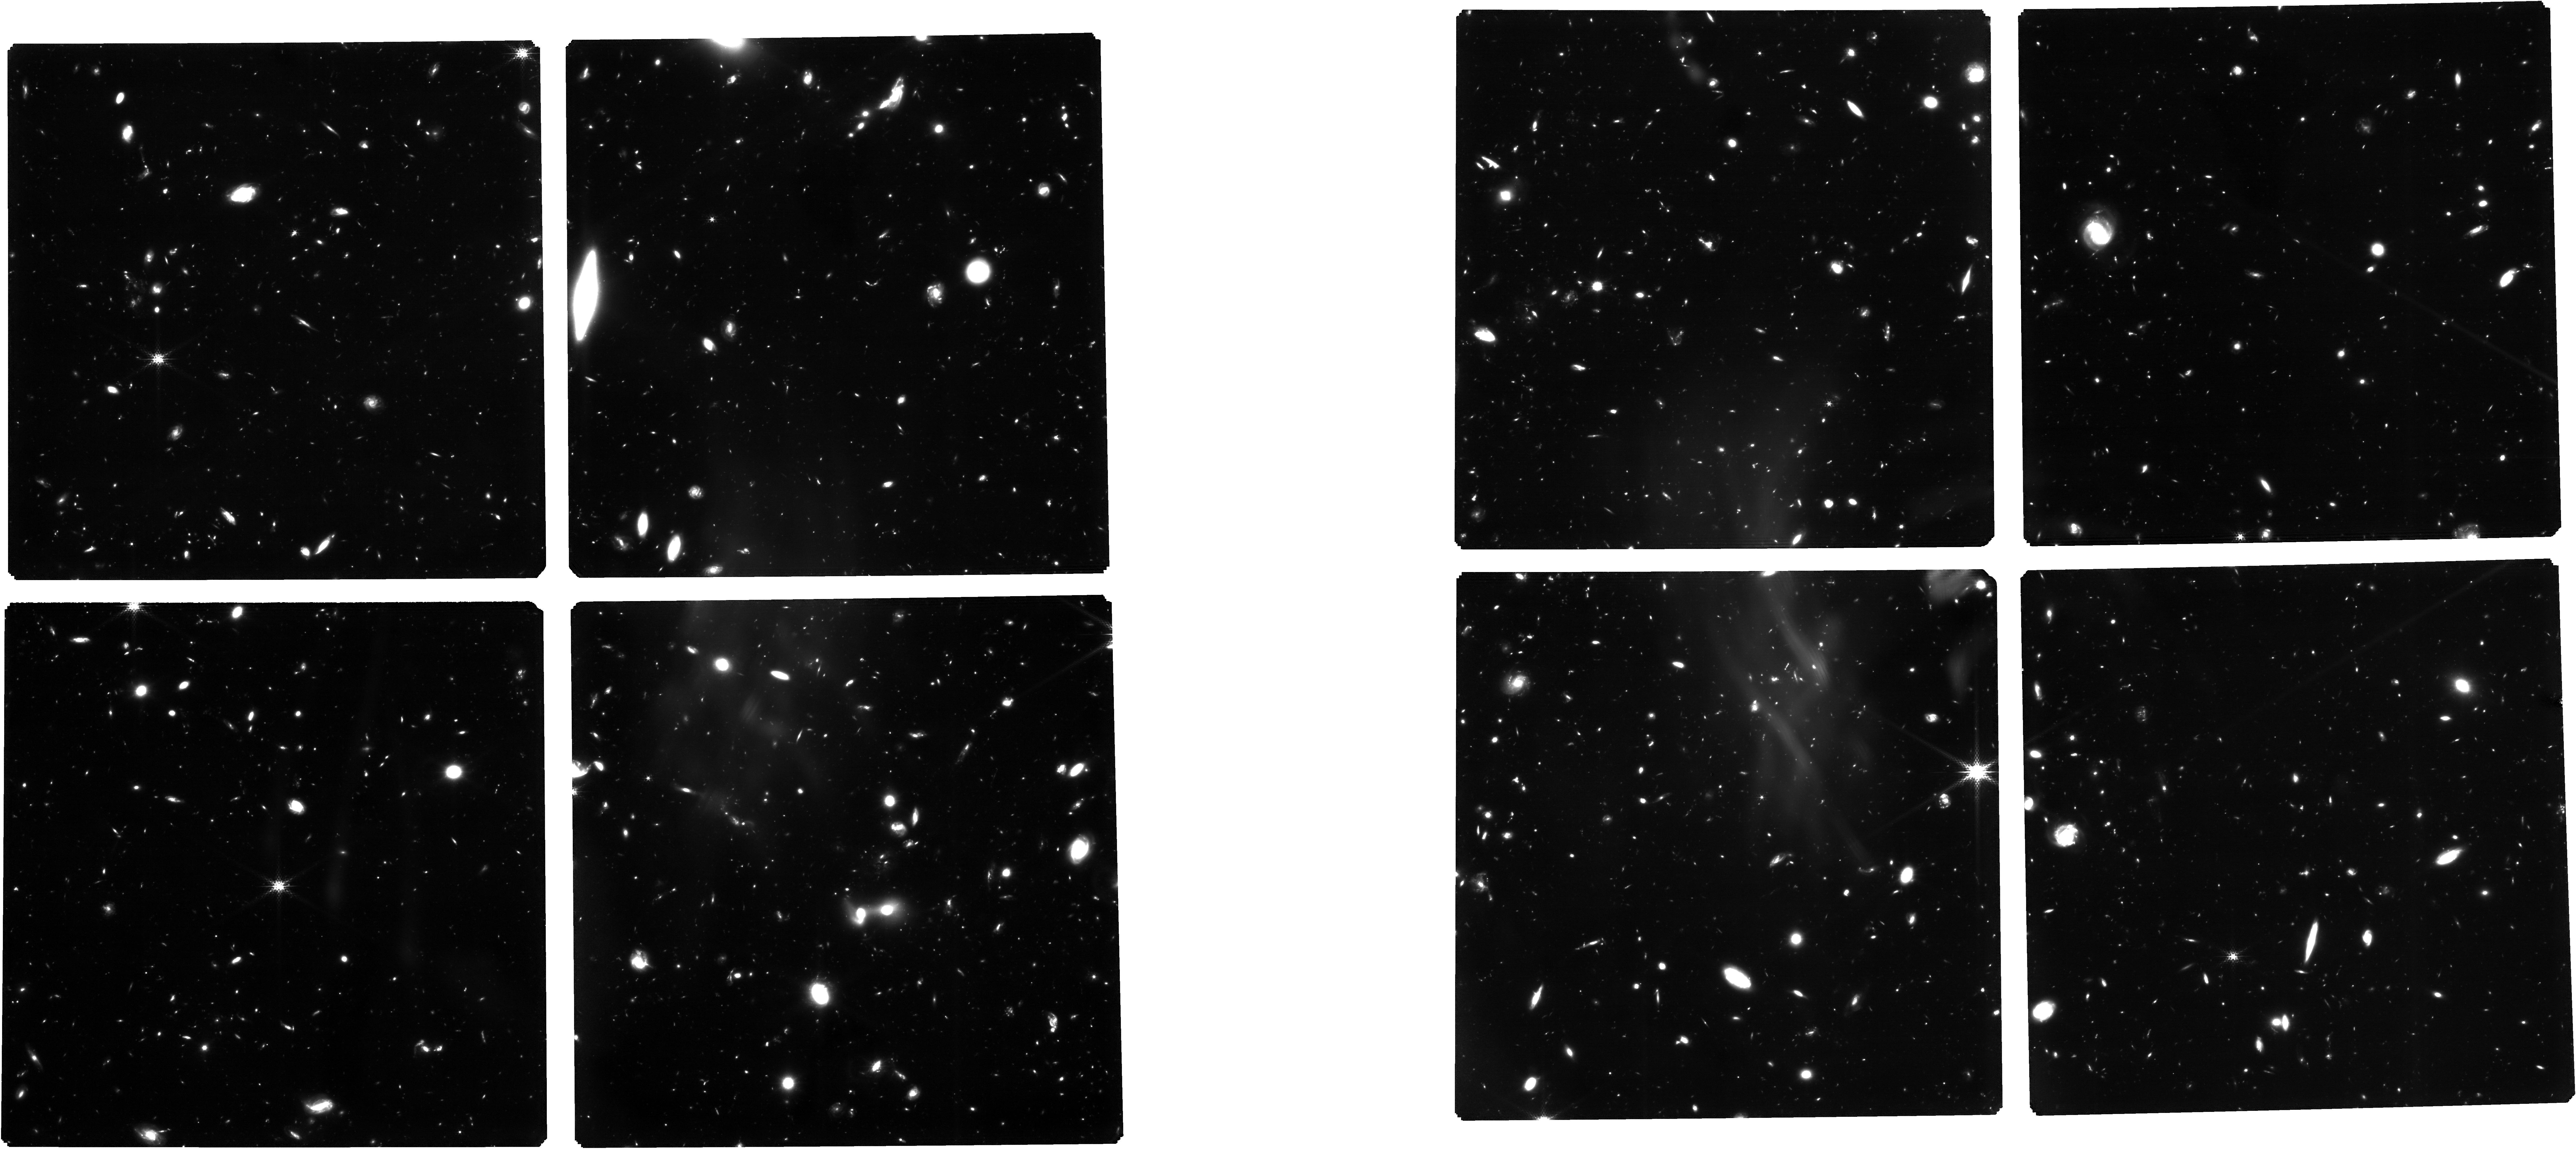
Target: 3215_deepjwst_trim2test1clean1. Instrument: NIRCAM. Filter: F182M. Exposure: 45.8 h. Observation ID: jw03215-o001_t001_nircam_clear-f182m

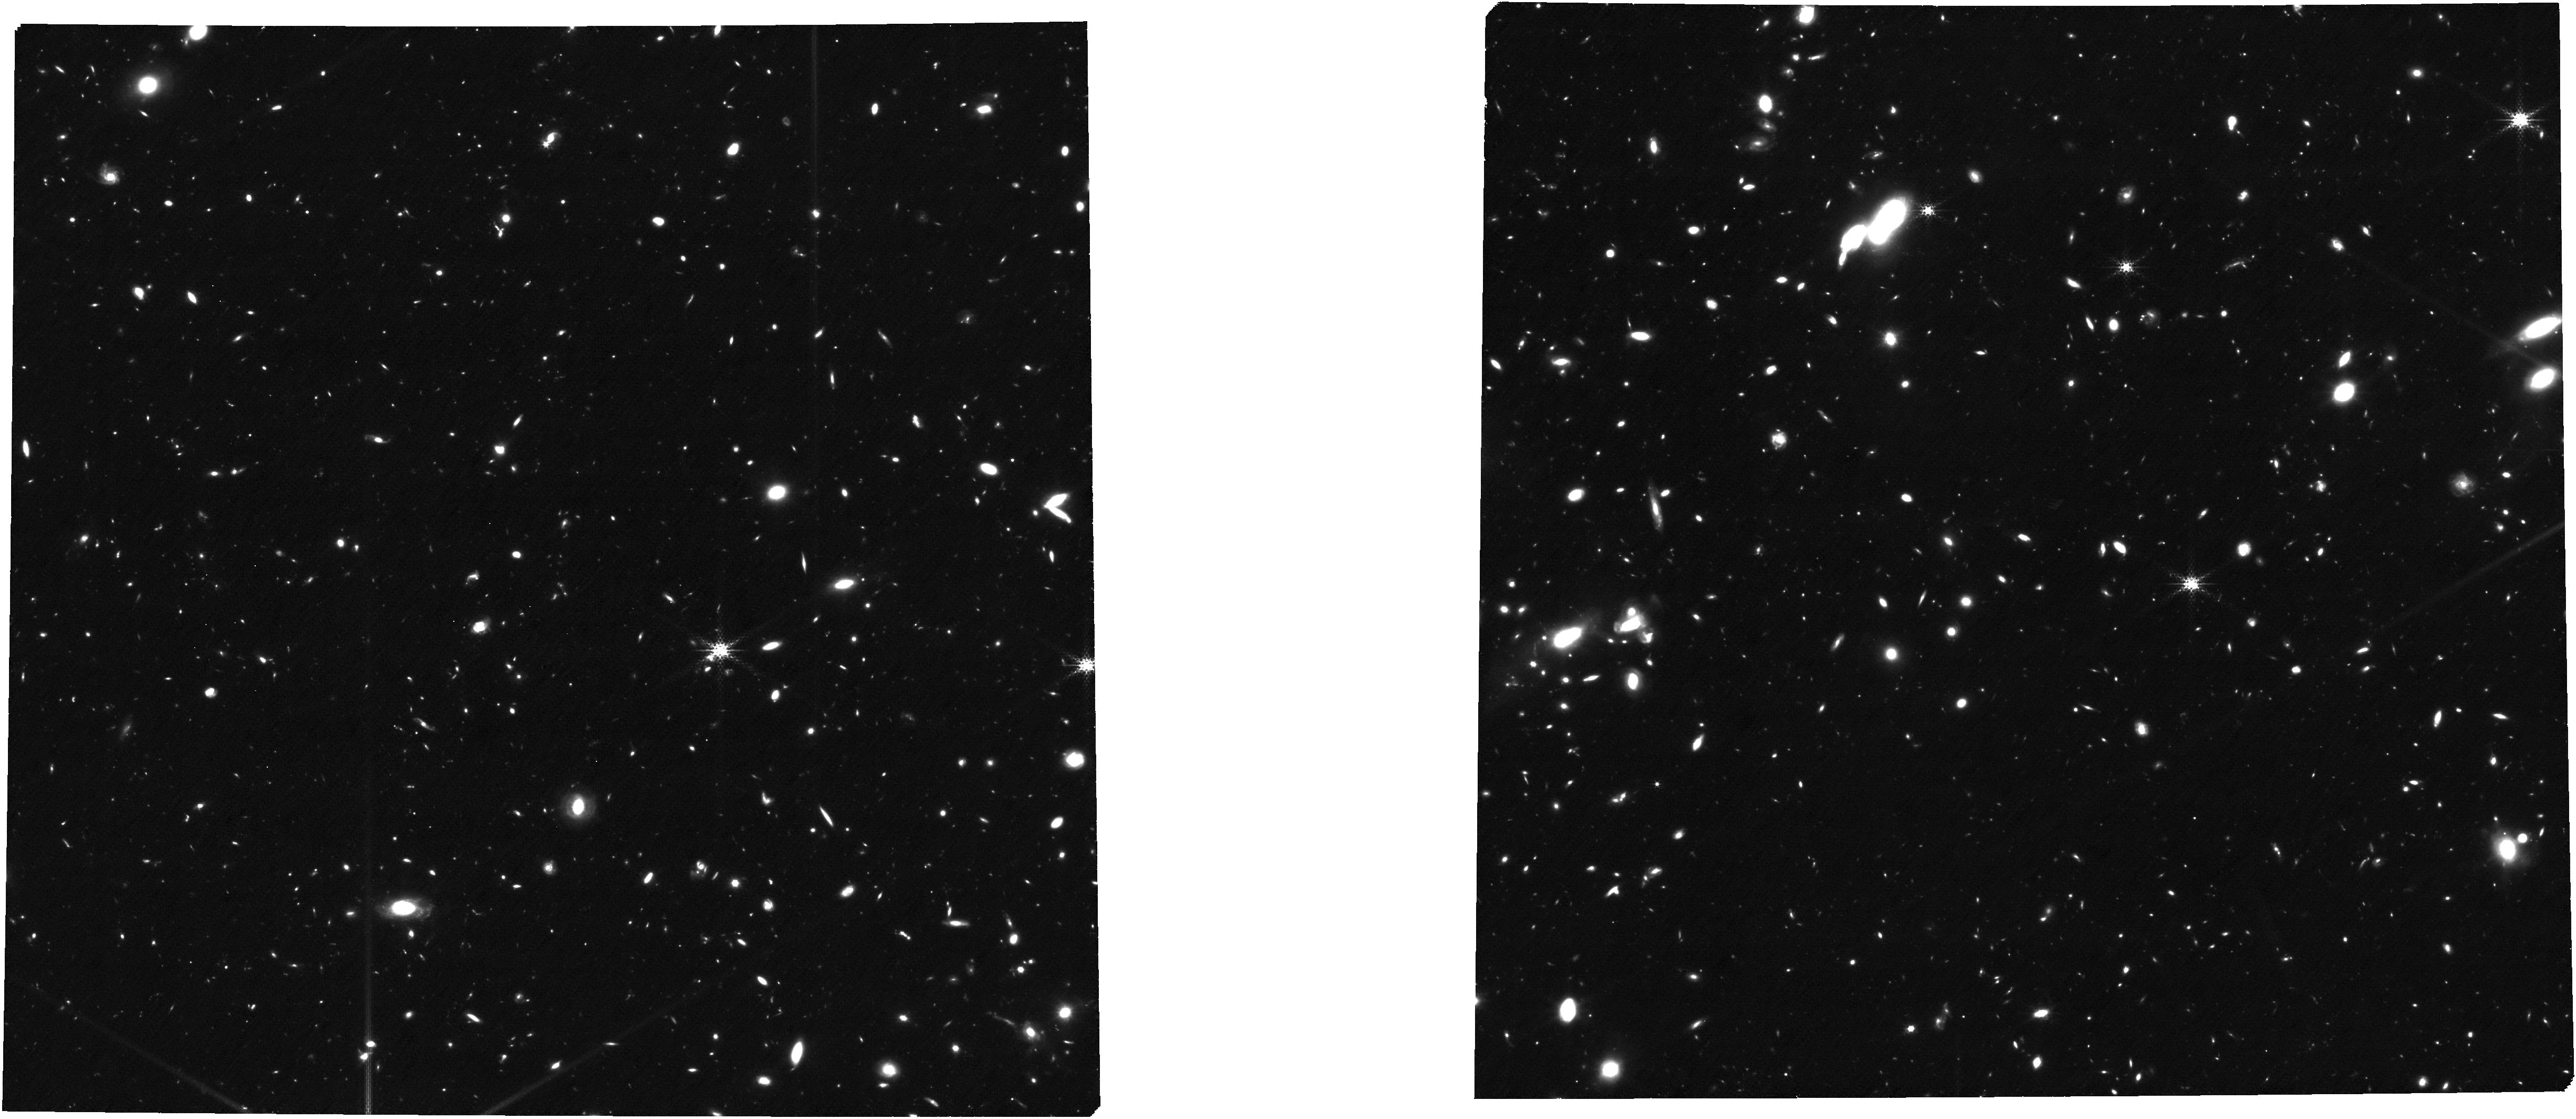
Target: 3215JOFDH. Instrument: NIRCAM. Filter: F250M. Exposure: 6.9 h. Observation ID: jw03215-o901_t002_nircam_clear-f250m

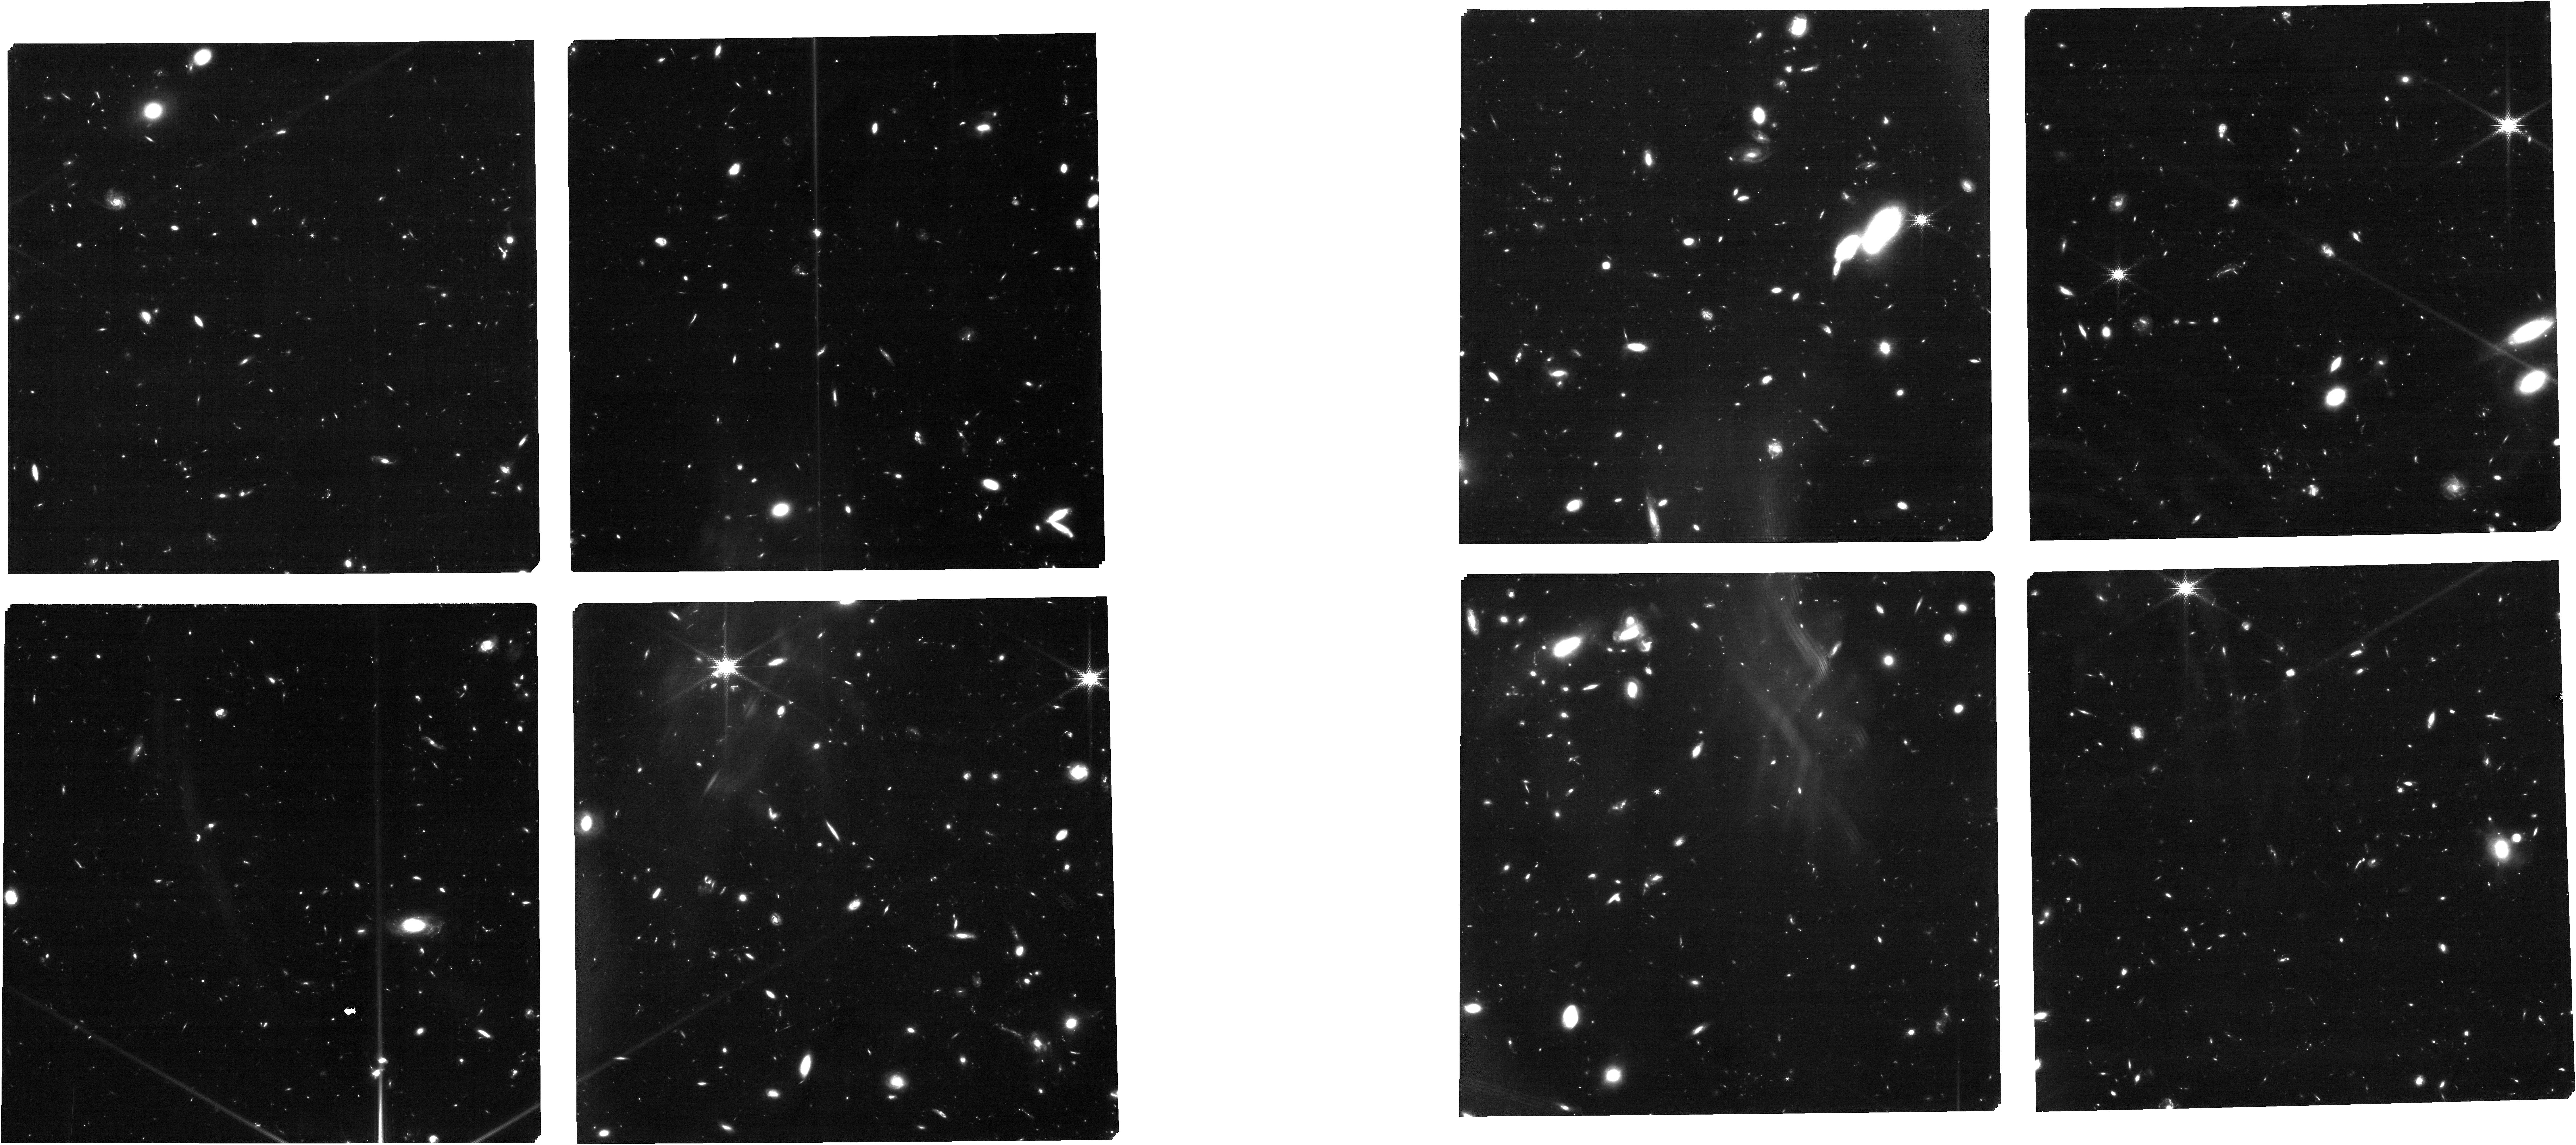
Target: 3215JOFDH. Instrument: NIRCAM. Filter: F150W2+F162M. Exposure: 4.6 h. Observation ID: jw03215-o901_t002_nircam_f150w2-f162m

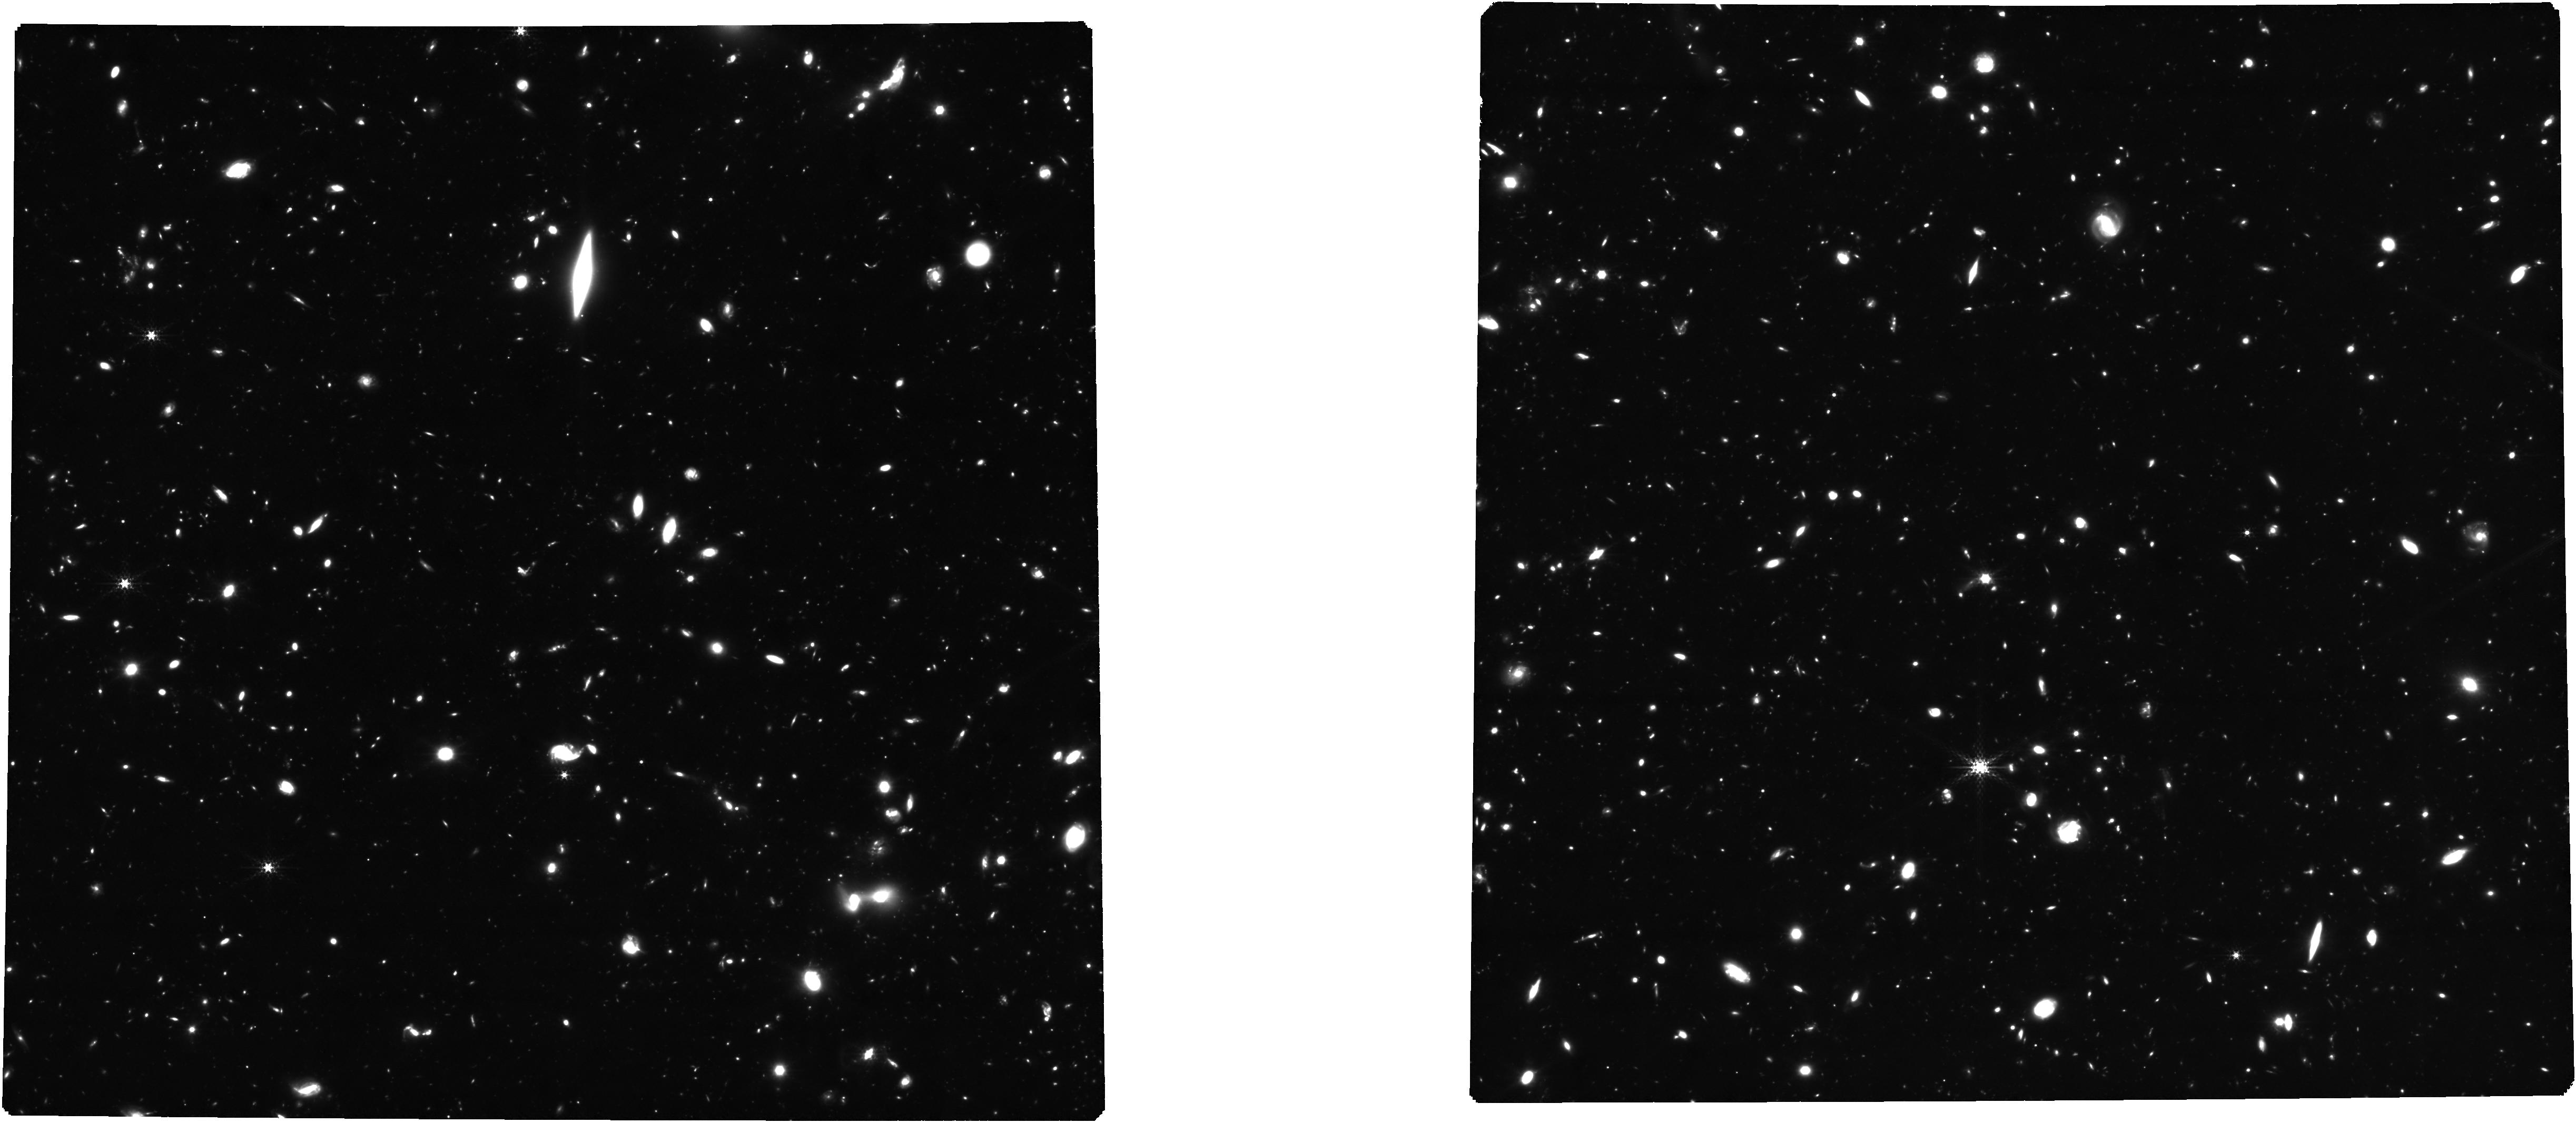
Target: 3215_deepjwst_trim2test1clean1. Instrument: NIRCAM. Filter: F300M. Exposure: 34.4 h. Observation ID: jw03215-o001_t001_nircam_clear-f300m

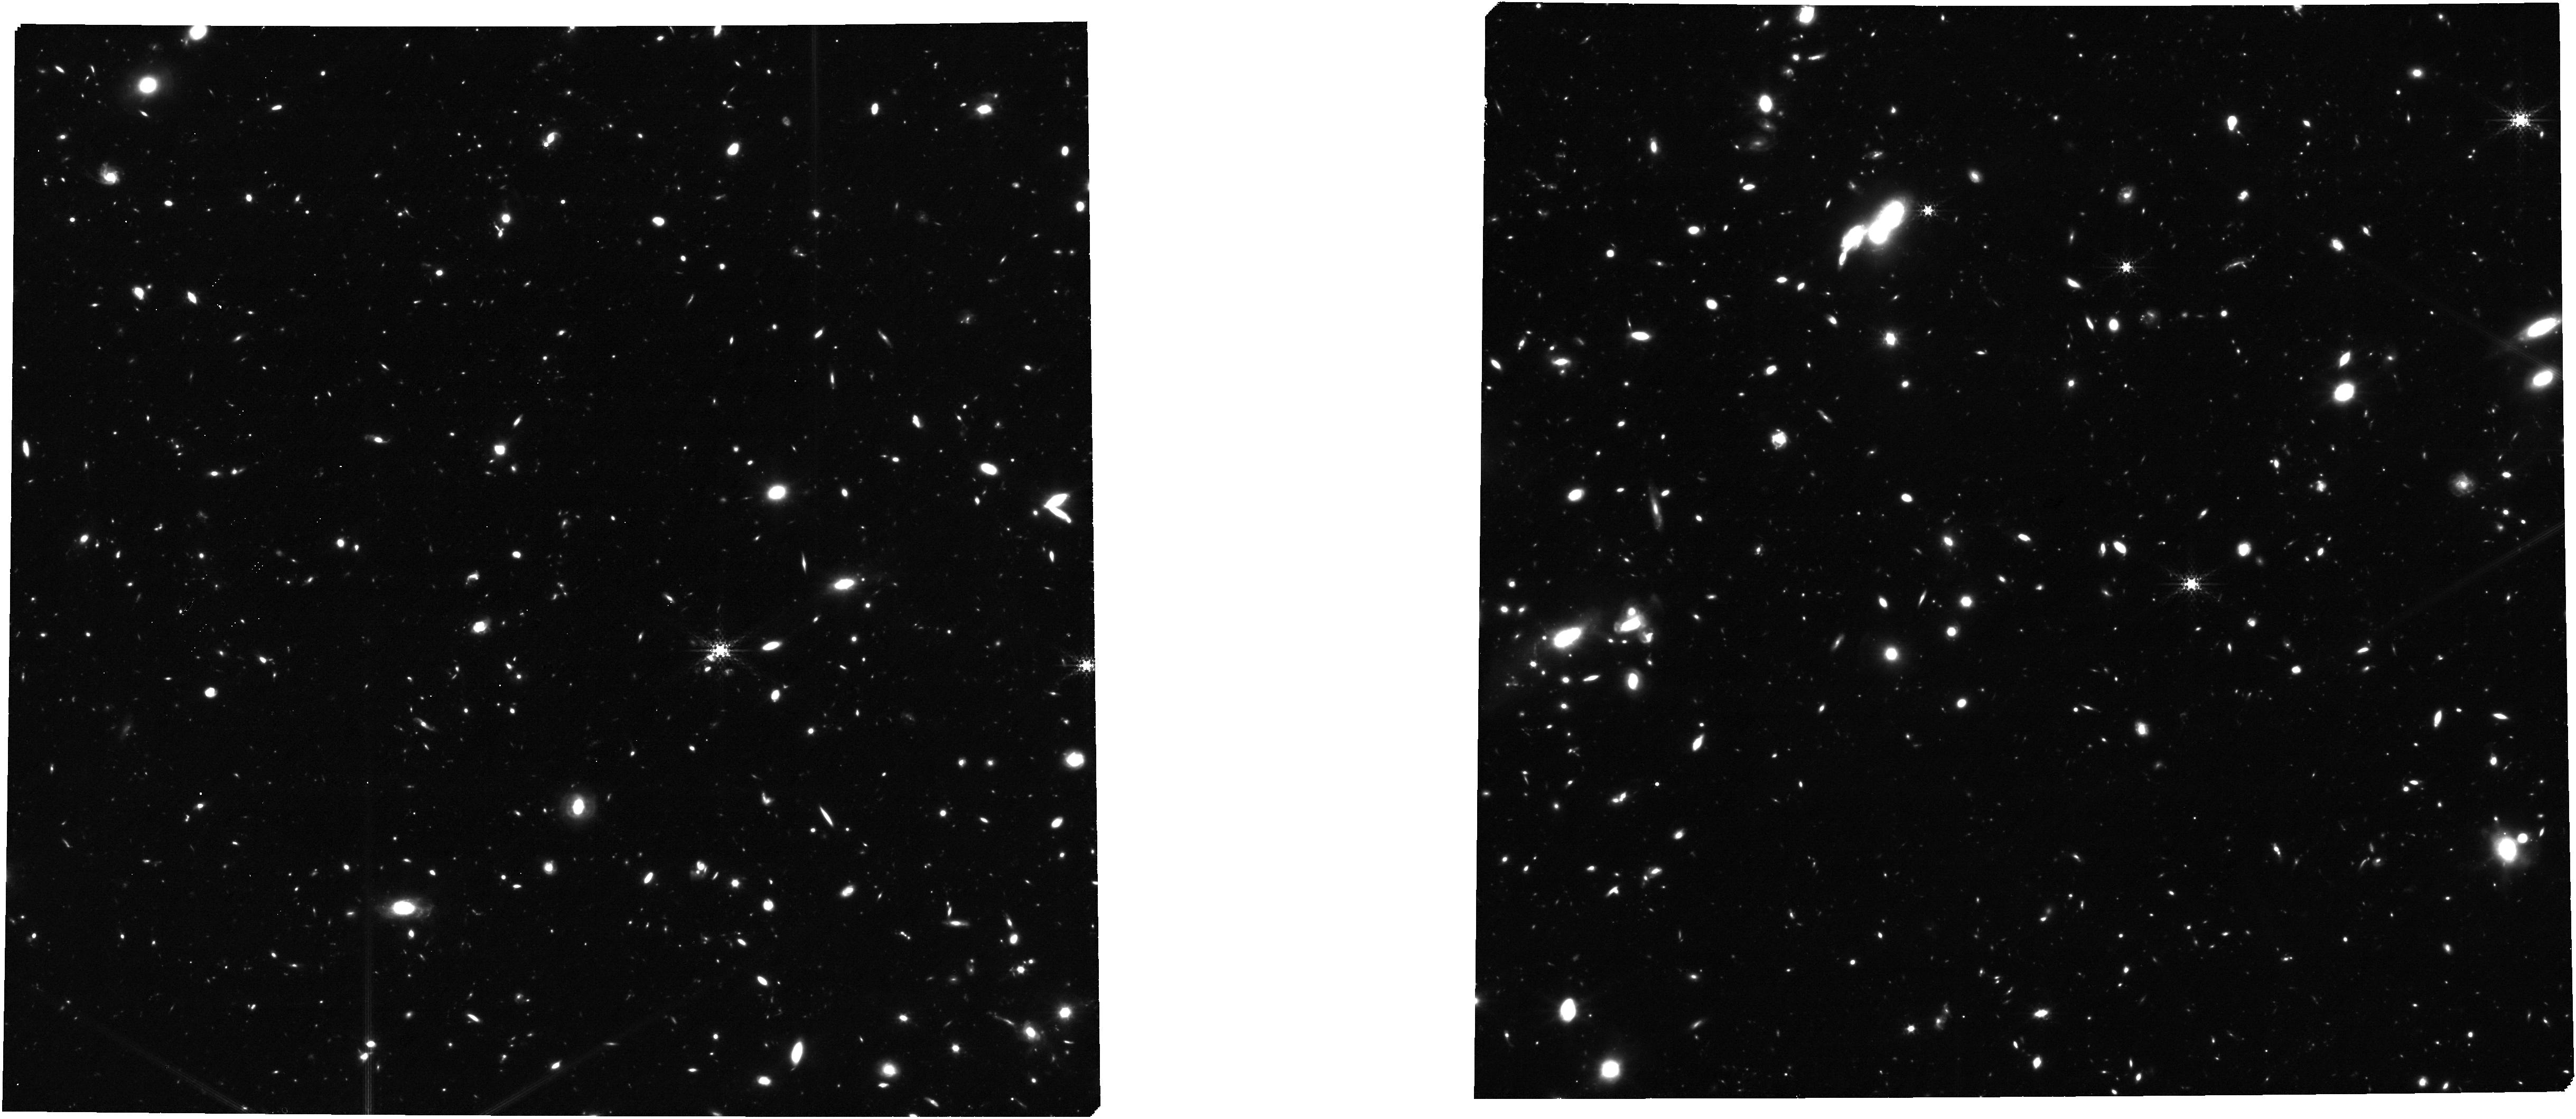
Target: 3215JOFDH. Instrument: NIRCAM. Filter: F335M. Exposure: 2.8 h. Observation ID: jw03215-o901_t002_nircam_clear-f335m

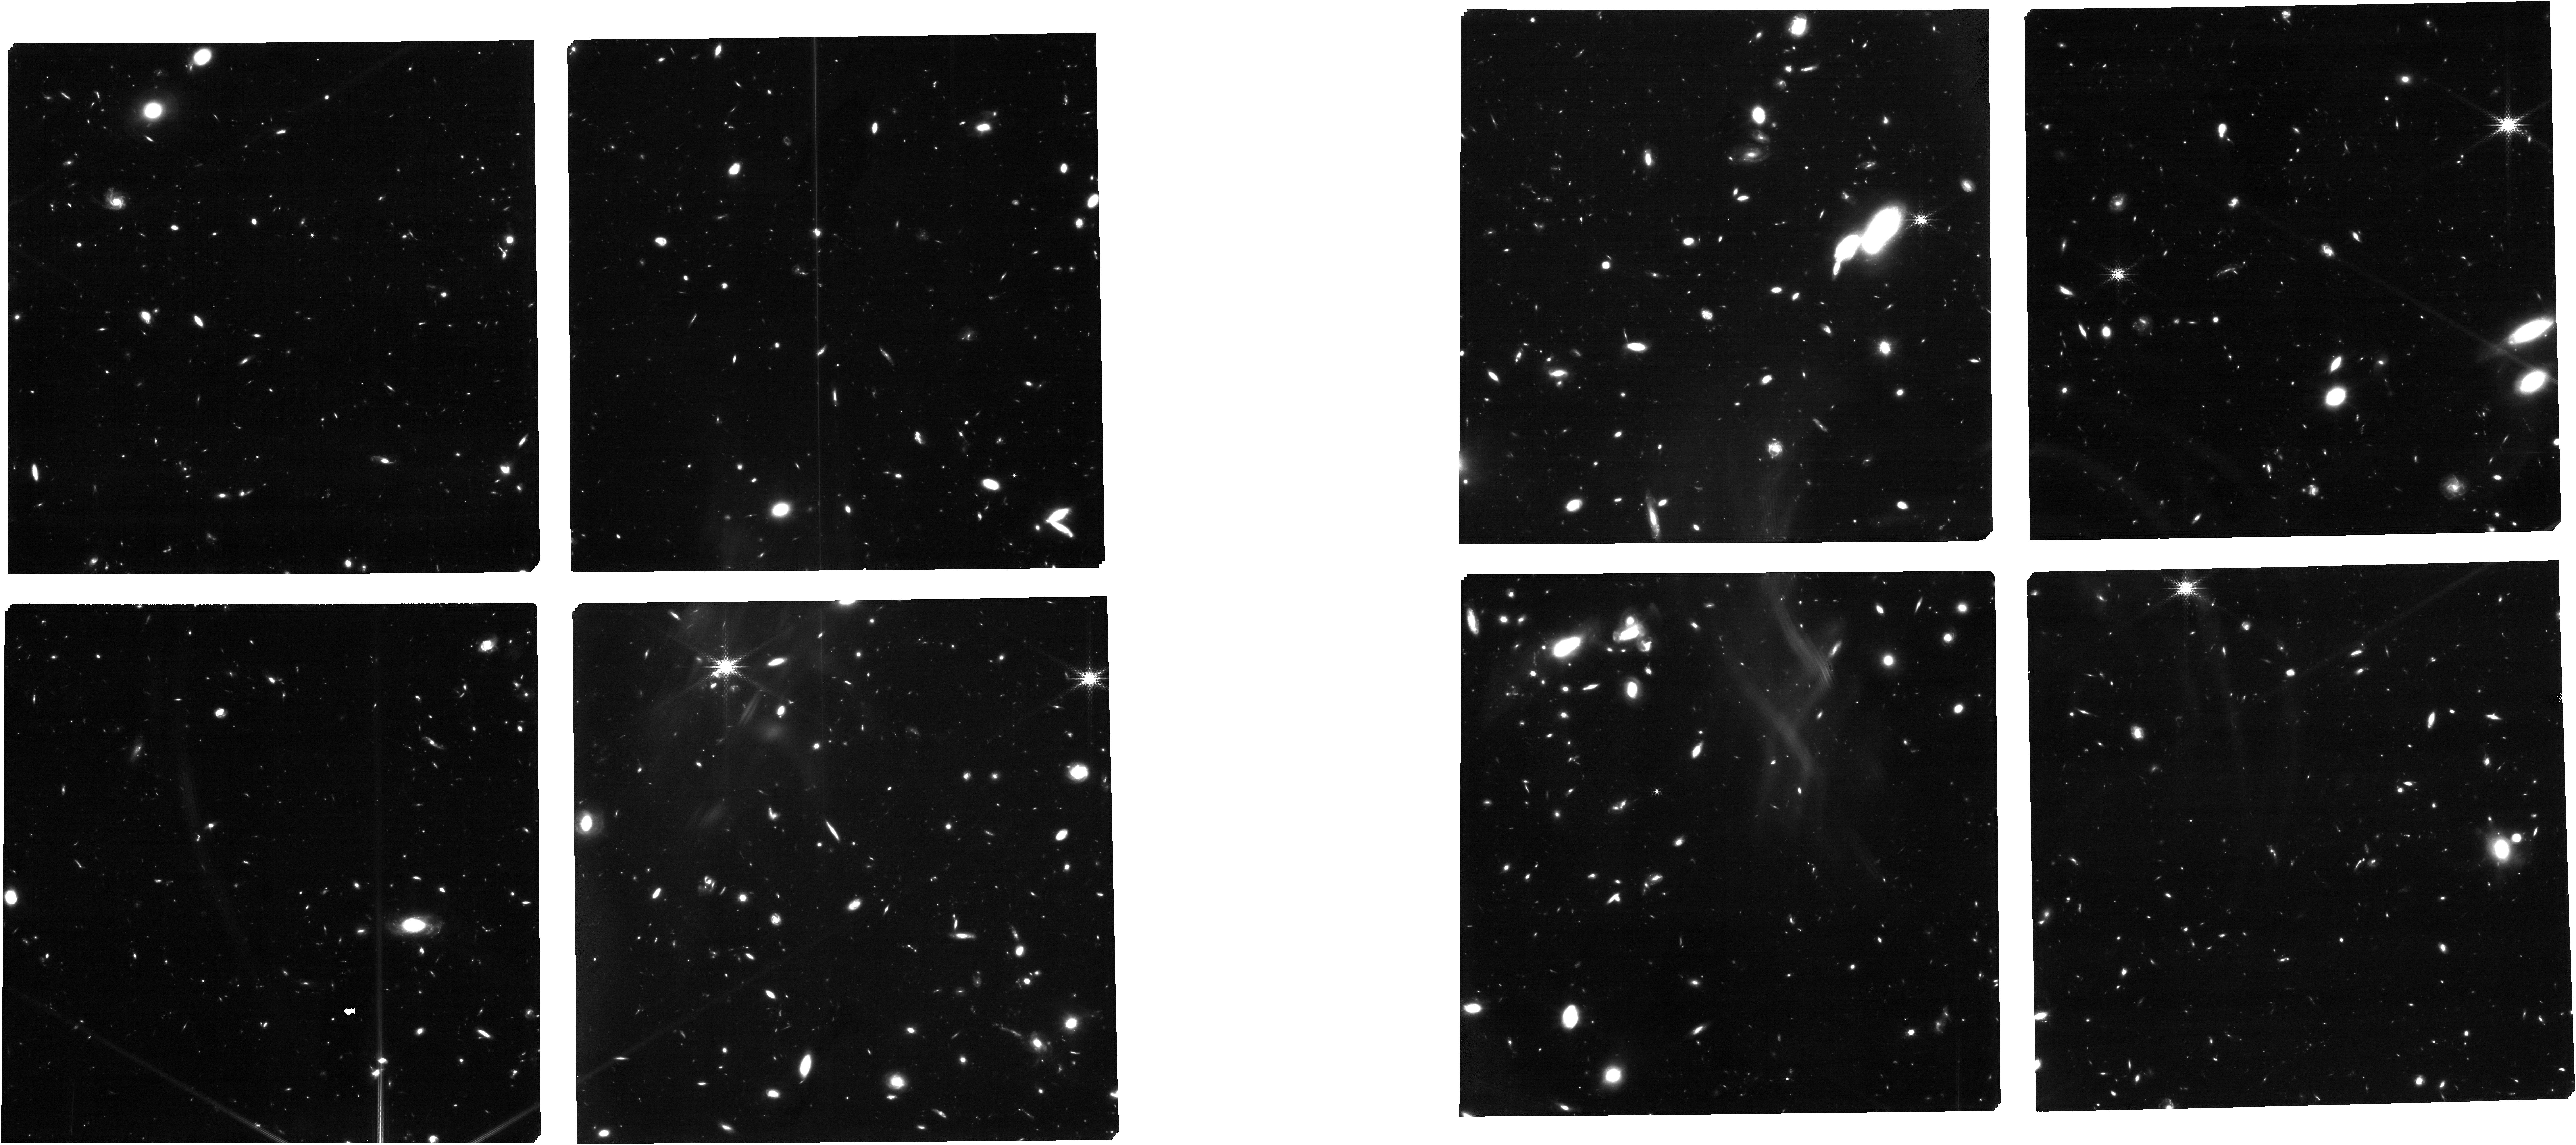
Target: 3215JOFDH. Instrument: NIRCAM. Filter: F210M. Exposure: 6.9 h. Observation ID: jw03215-o901_t002_nircam_clear-f210m

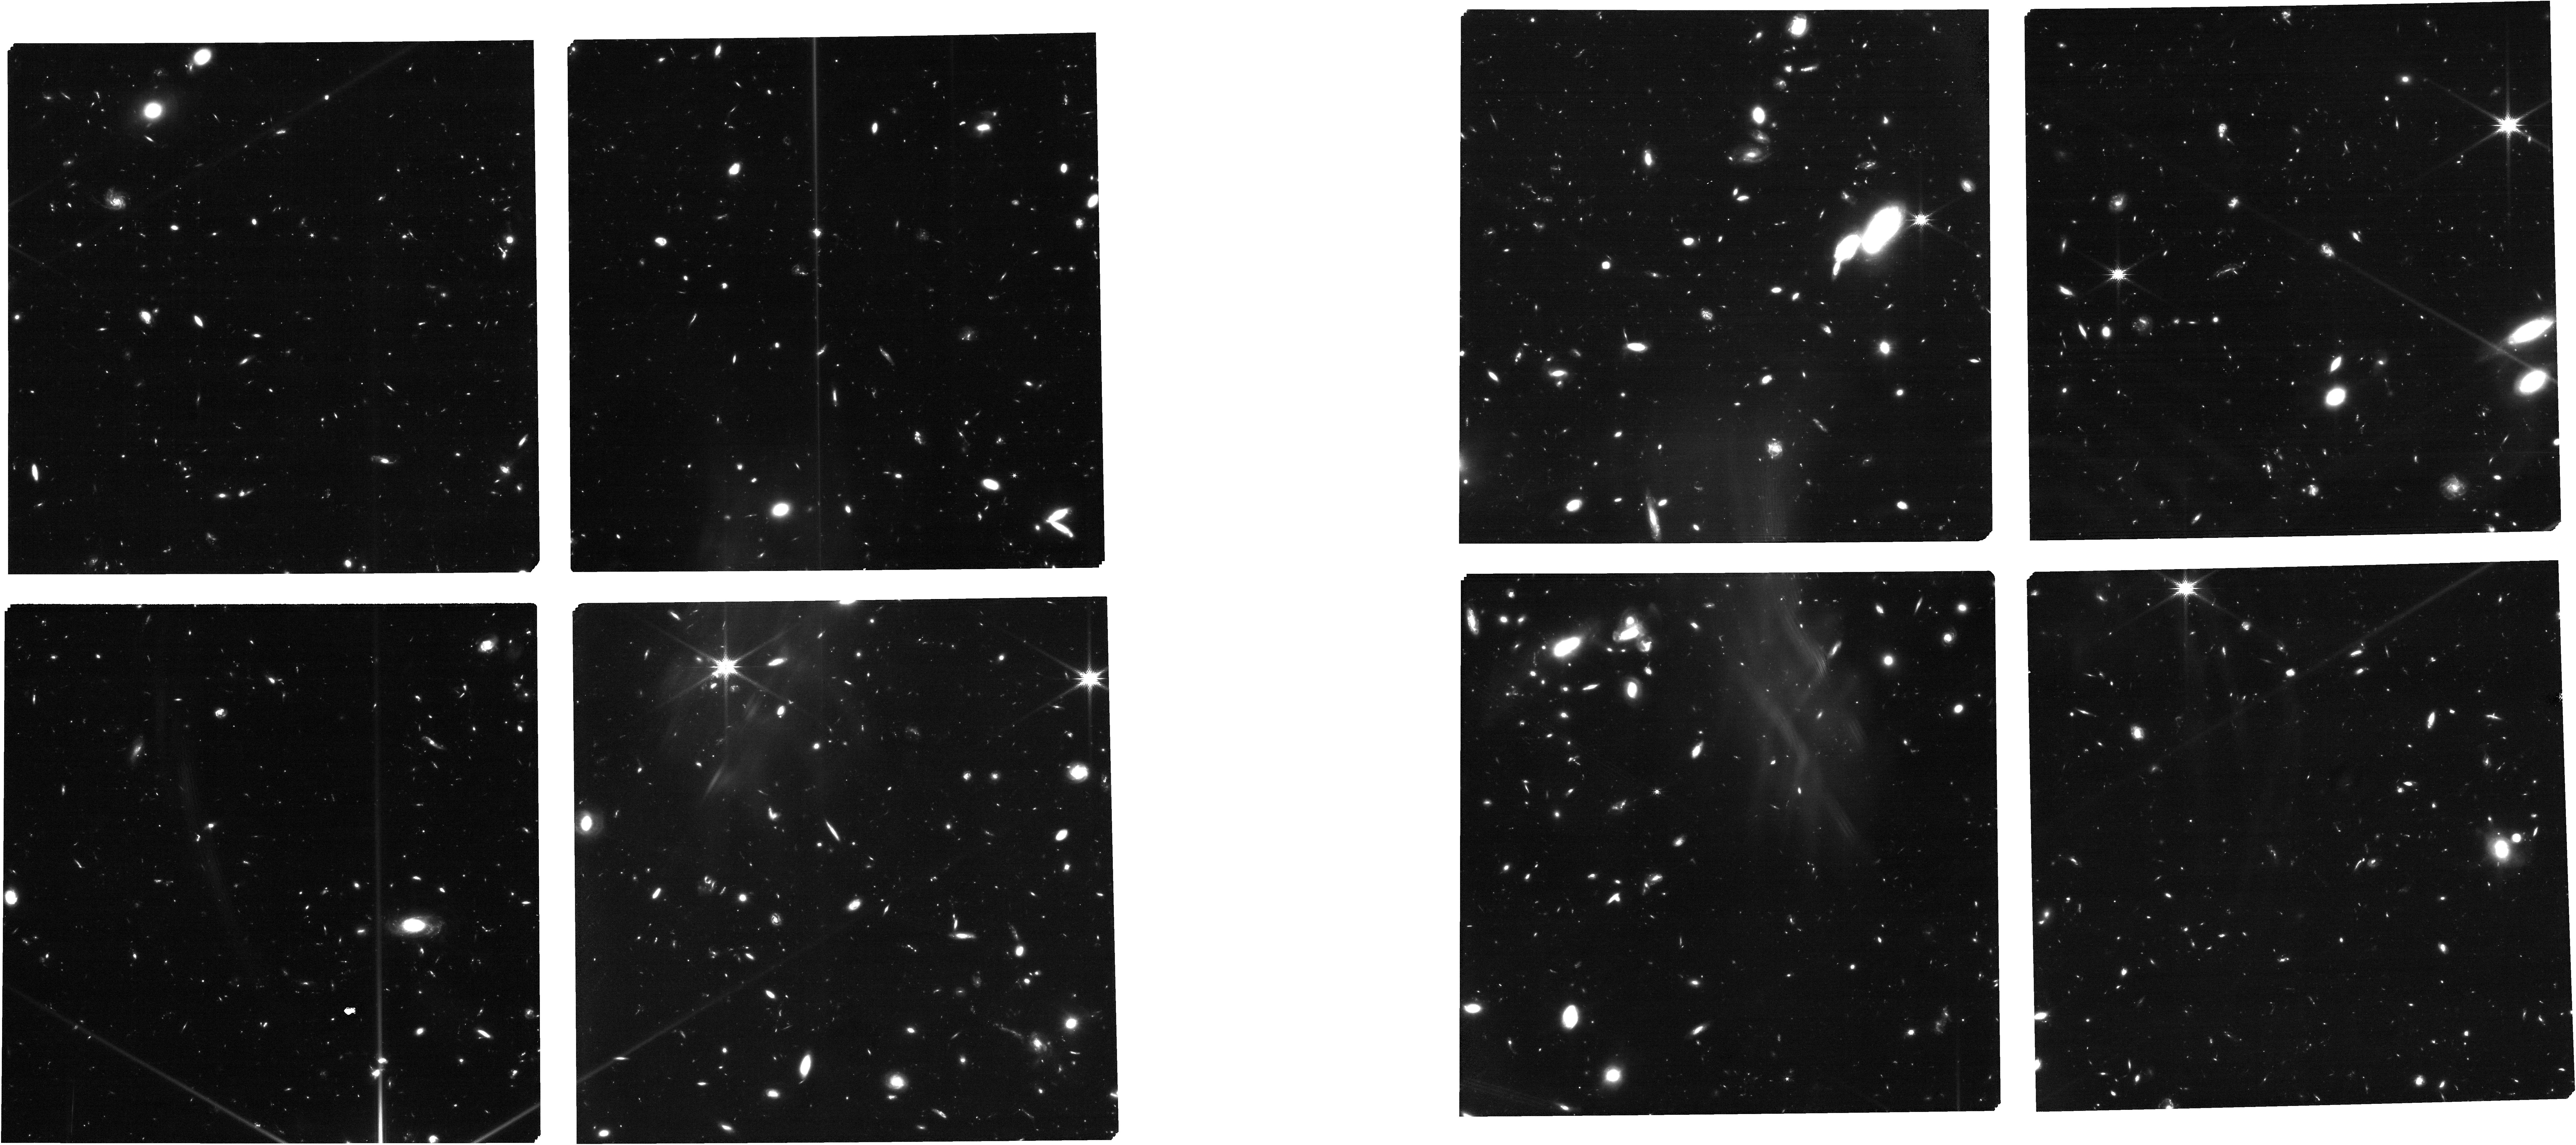
Target: 3215JOFDH. Instrument: NIRCAM. Filter: F150W. Exposure: 2.3 h. Observation ID: jw03215-o901_t002_nircam_clear-f150w

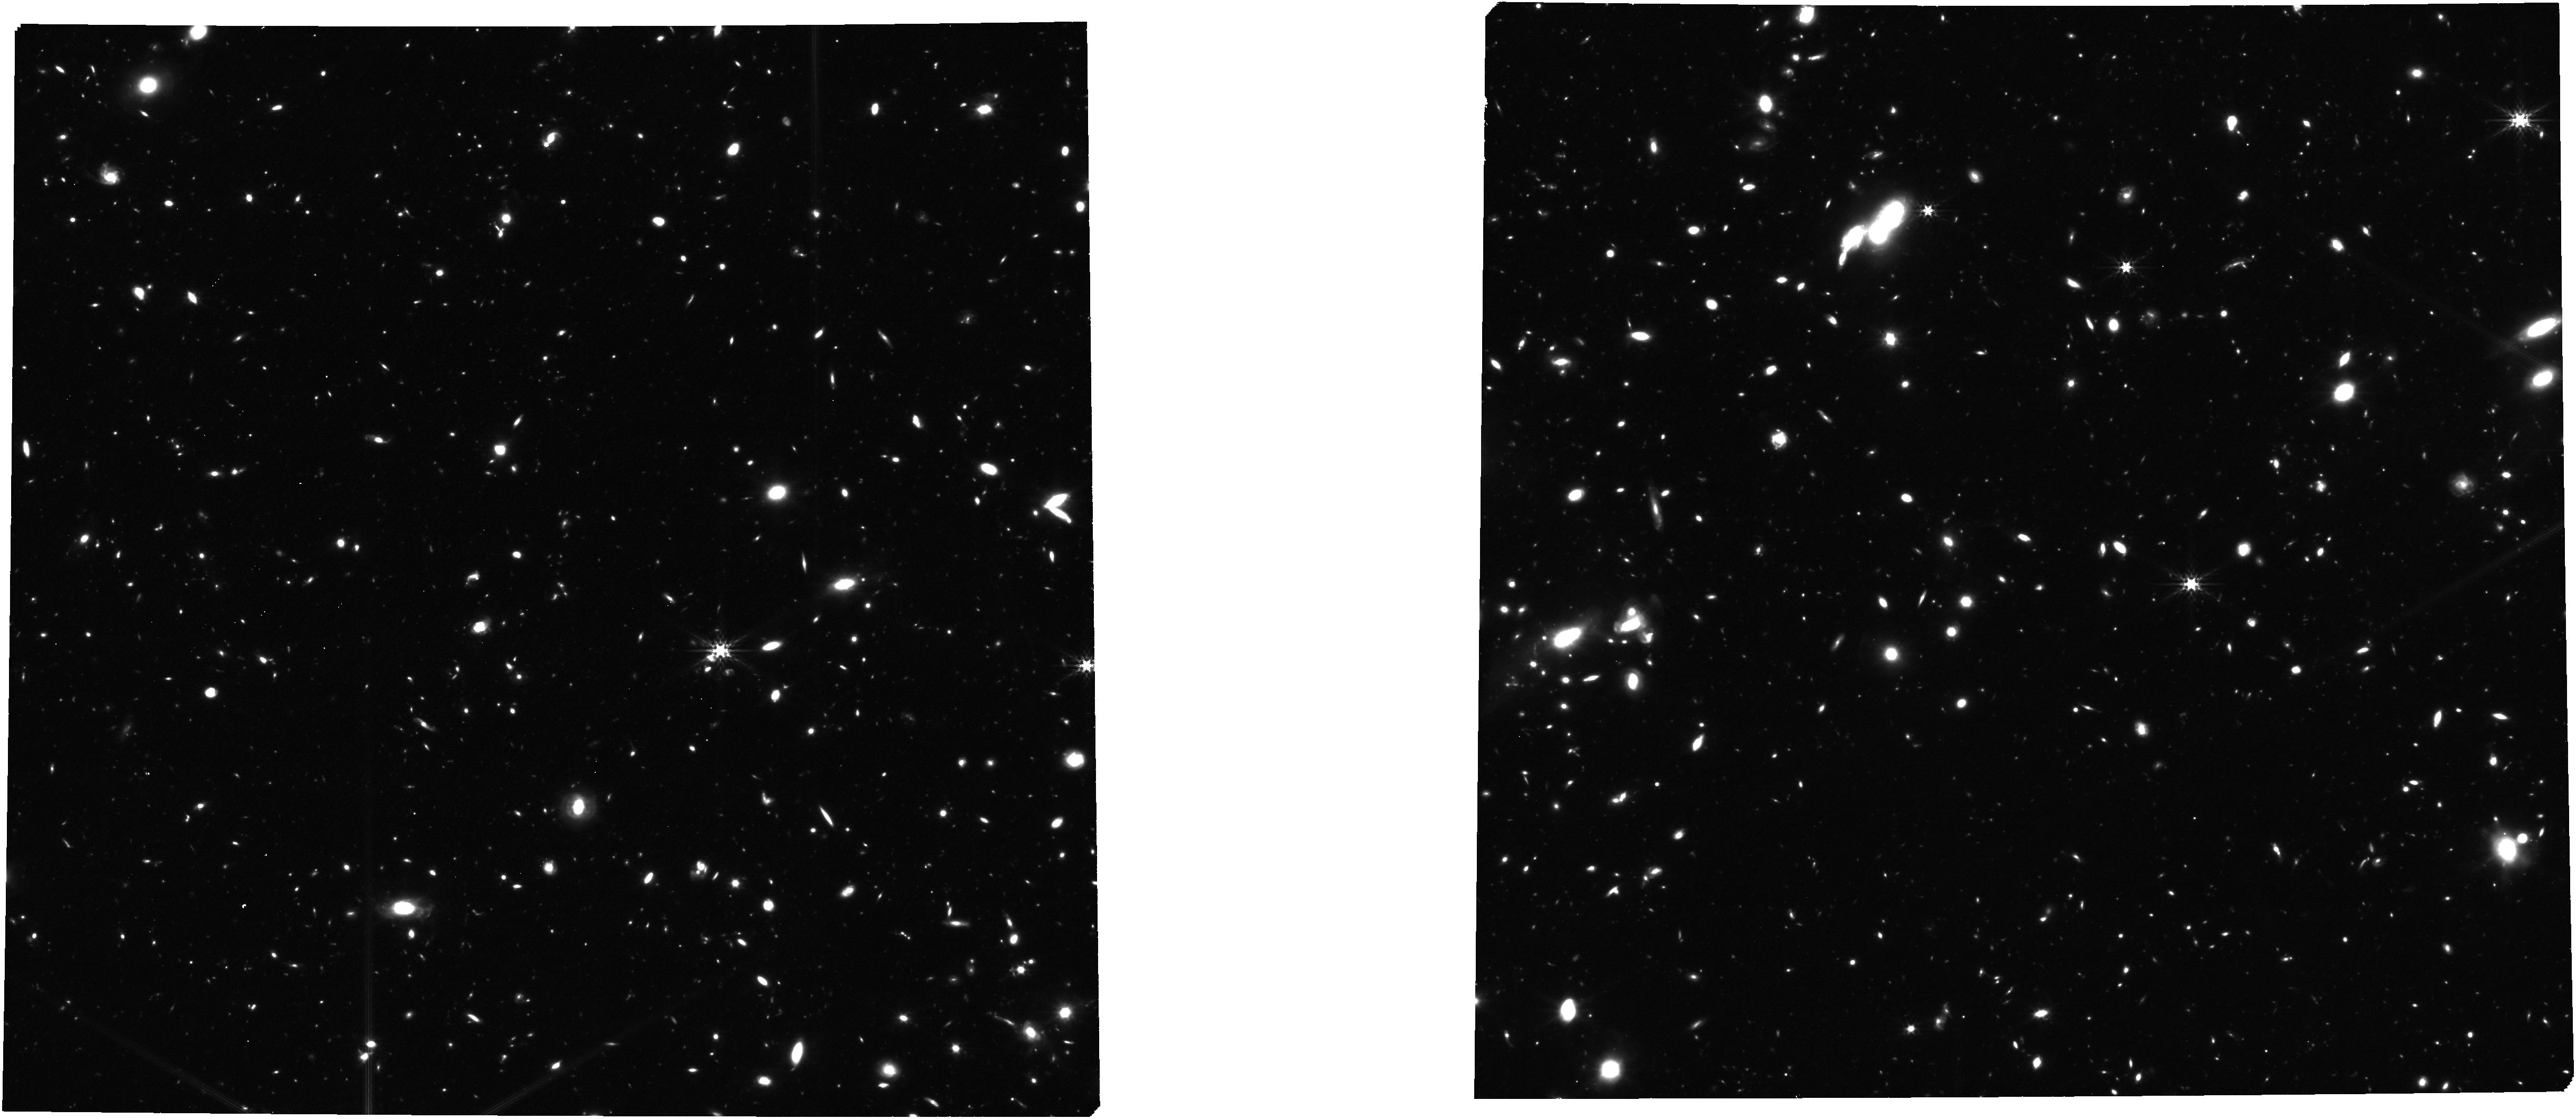
Target: 3215JOFDH. Instrument: NIRCAM. Filter: F356W. Exposure: 2.3 h. Observation ID: jw03215-o901_t002_nircam_clear-f356w

Unveiling the Redshift Frontier with JWST (PI: Eisenstein, Daniel J.)

We will conduct a deep 6-filter medium-band JWST/NIRCam imaging survey designed to robustly identify galaxies at the redshift frontier, z>15. The abundance and properties of these infant galaxies are extremely sensitive to assumptions in models of galaxy formation and offer the opportunity for novel discoveries about the physics of the early Universe. We propose to reach a depth, 2 nJy (5-sigma, 0.1" radius), capable of detecting these galaxies in a wide range of scenarios. We argue that medium-band imaging from 1.62 to 3.35 microns is critical for isolating the sharp Ly-alpha dropout and separating these galaxies from mid-redshift contaminants. Our survey leverages 55 hrs of Cycle 1 wide-band GOODS-S observations and will produce a superb 14-band NIRCam data set for legacy science. We will conduct this survey as Coordinated Parallels to deep NIRSpec multi-object spectrocopy. We will obtain exquisite spectroscopy, up to 59 hrs with the PRISM and 47 hrs with the G395M grating, of nearly 200 NIRCam-selected z>5 galaxy candidates in and around the Hubble Ultra Deep Field. These spectra will provide detailed information about individual high-redshift galaxies, not just stacks or averages, allowing us to study the chemical enrichment, stellar populations, star-formation histories, and nuclear black holes in the first billion years of the Universe.